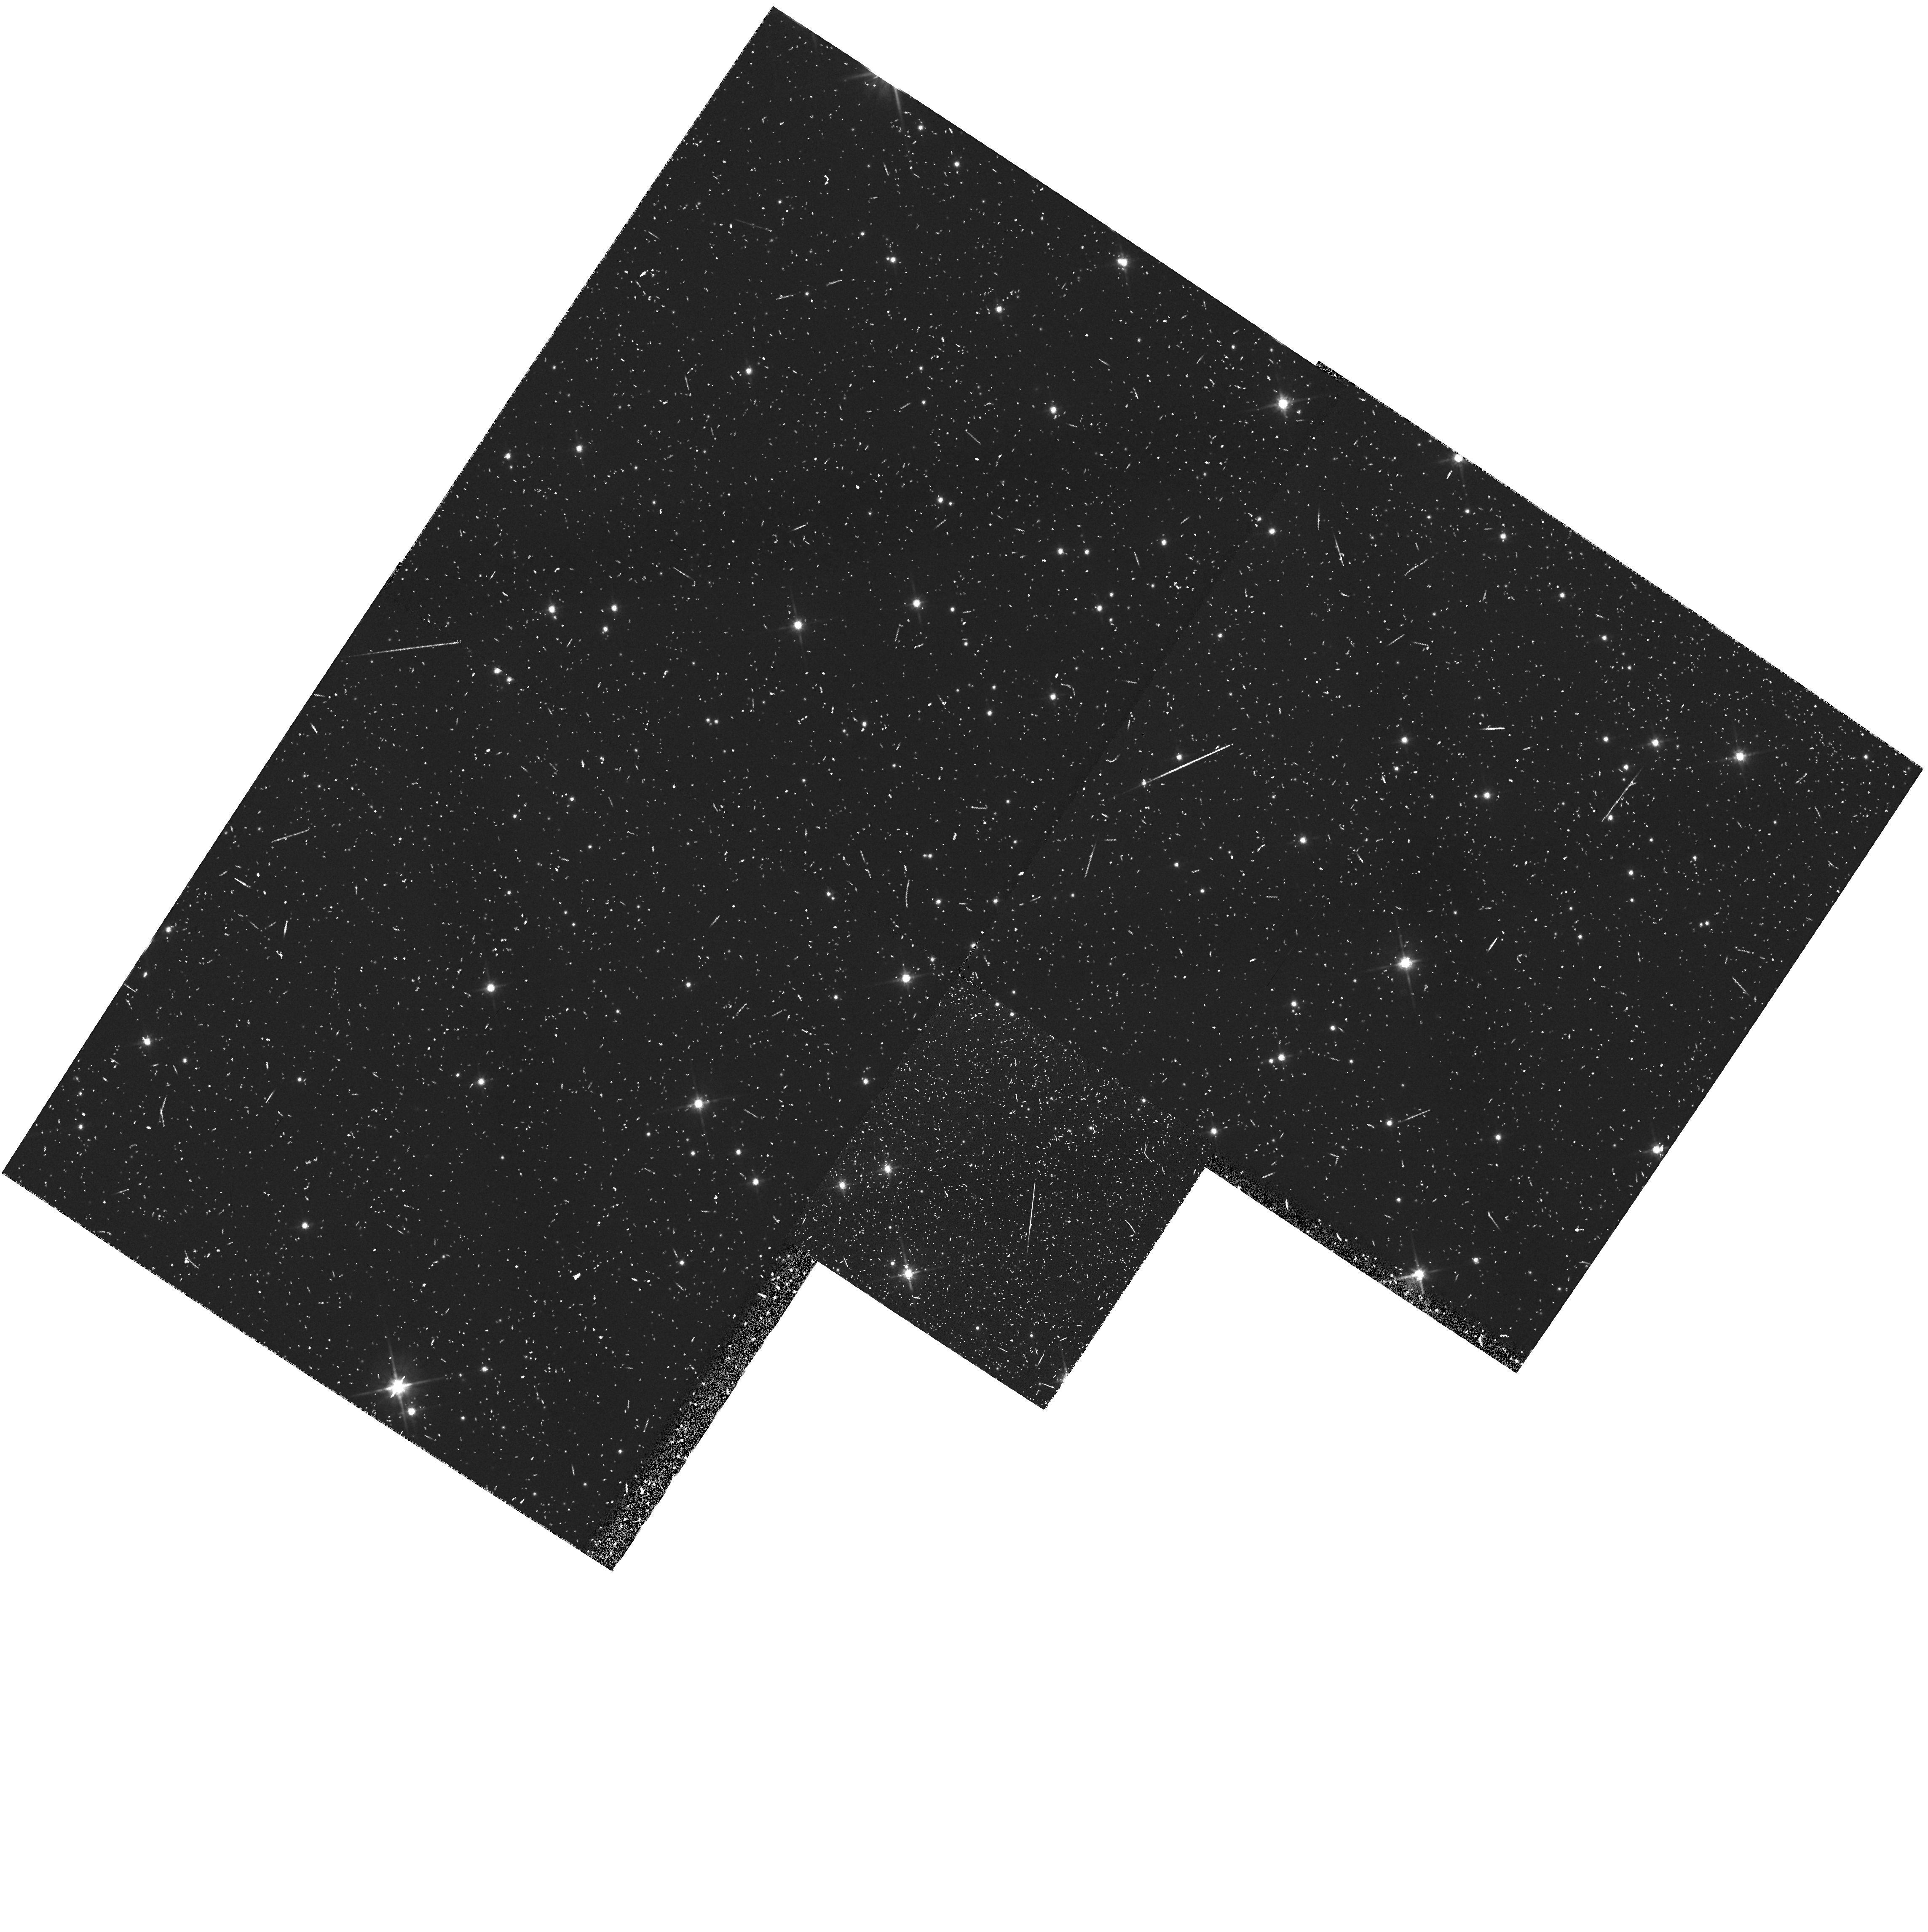
Target: PARALLEL-FIELD
Instrument: WFPC2/PC
Filter: F814W
Exposure: 20 min
Observation ID: hst_5092_67_wfpc2_pc_f814w_u28067

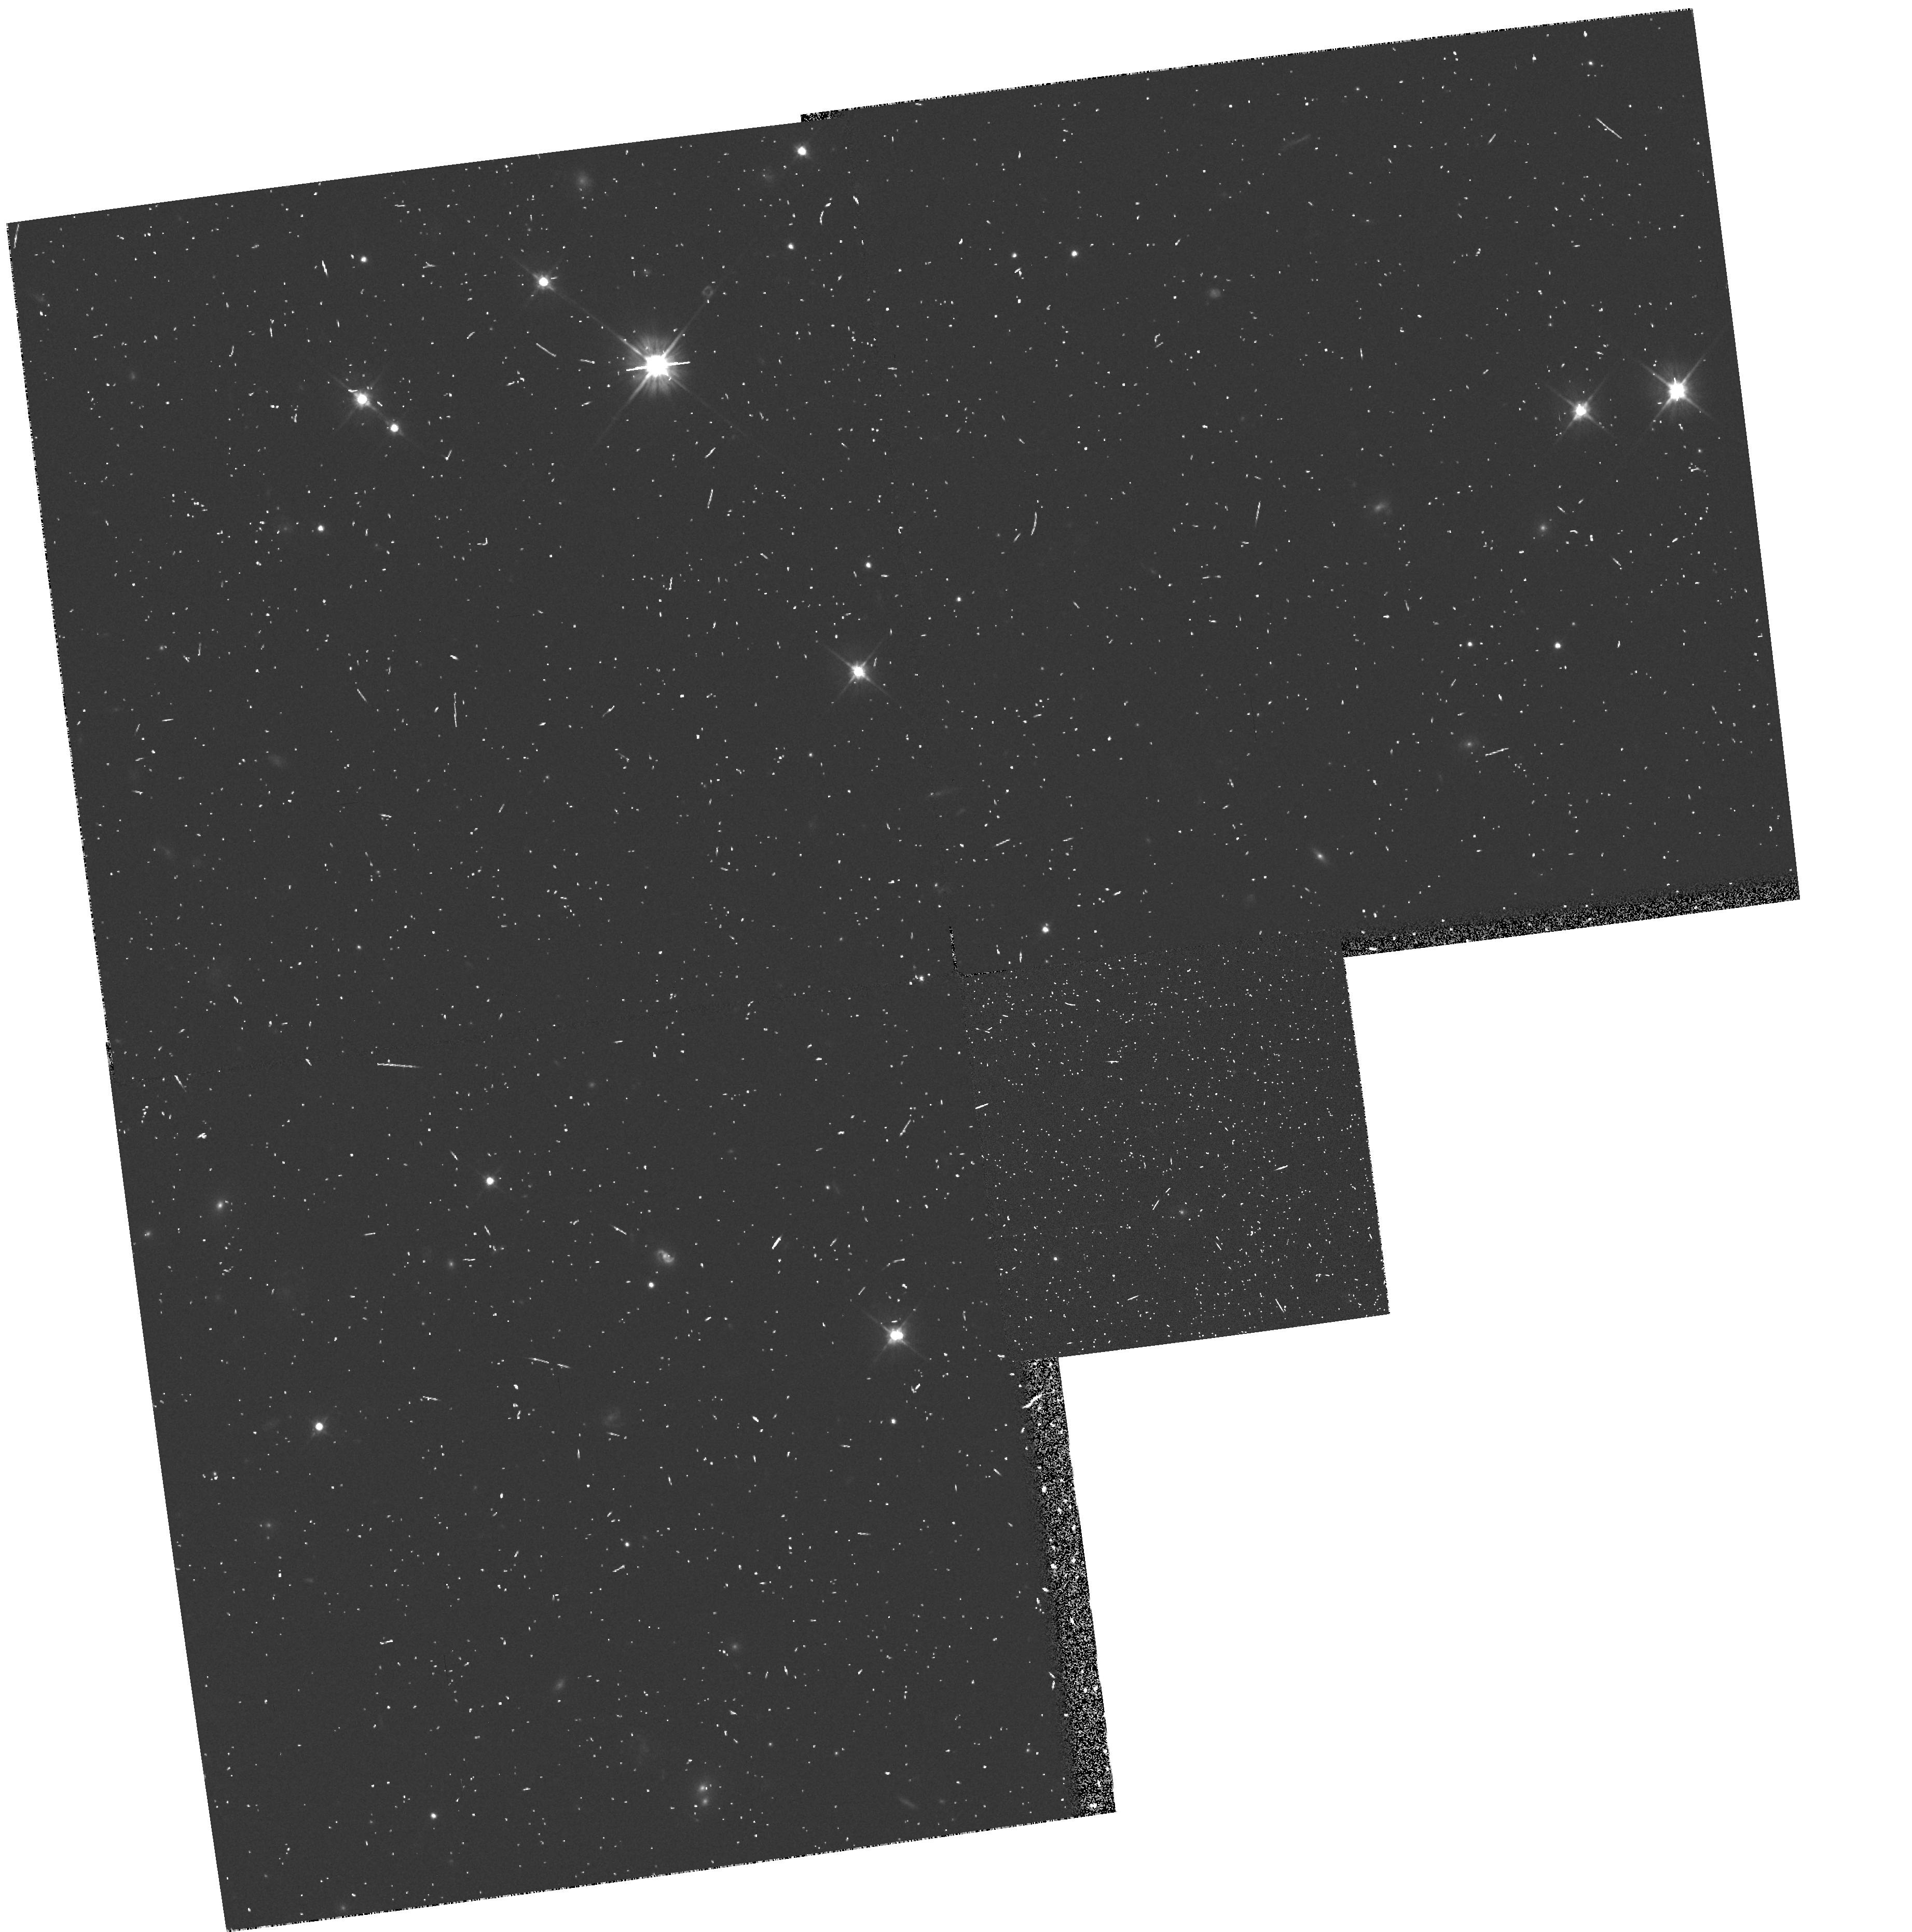
Target: PARALLEL-FIELD
Instrument: WFPC2/PC
Filter: F606W
Exposure: 10 min
Observation ID: hst_5092_3f_wfpc2_pc_f606w_u2803f

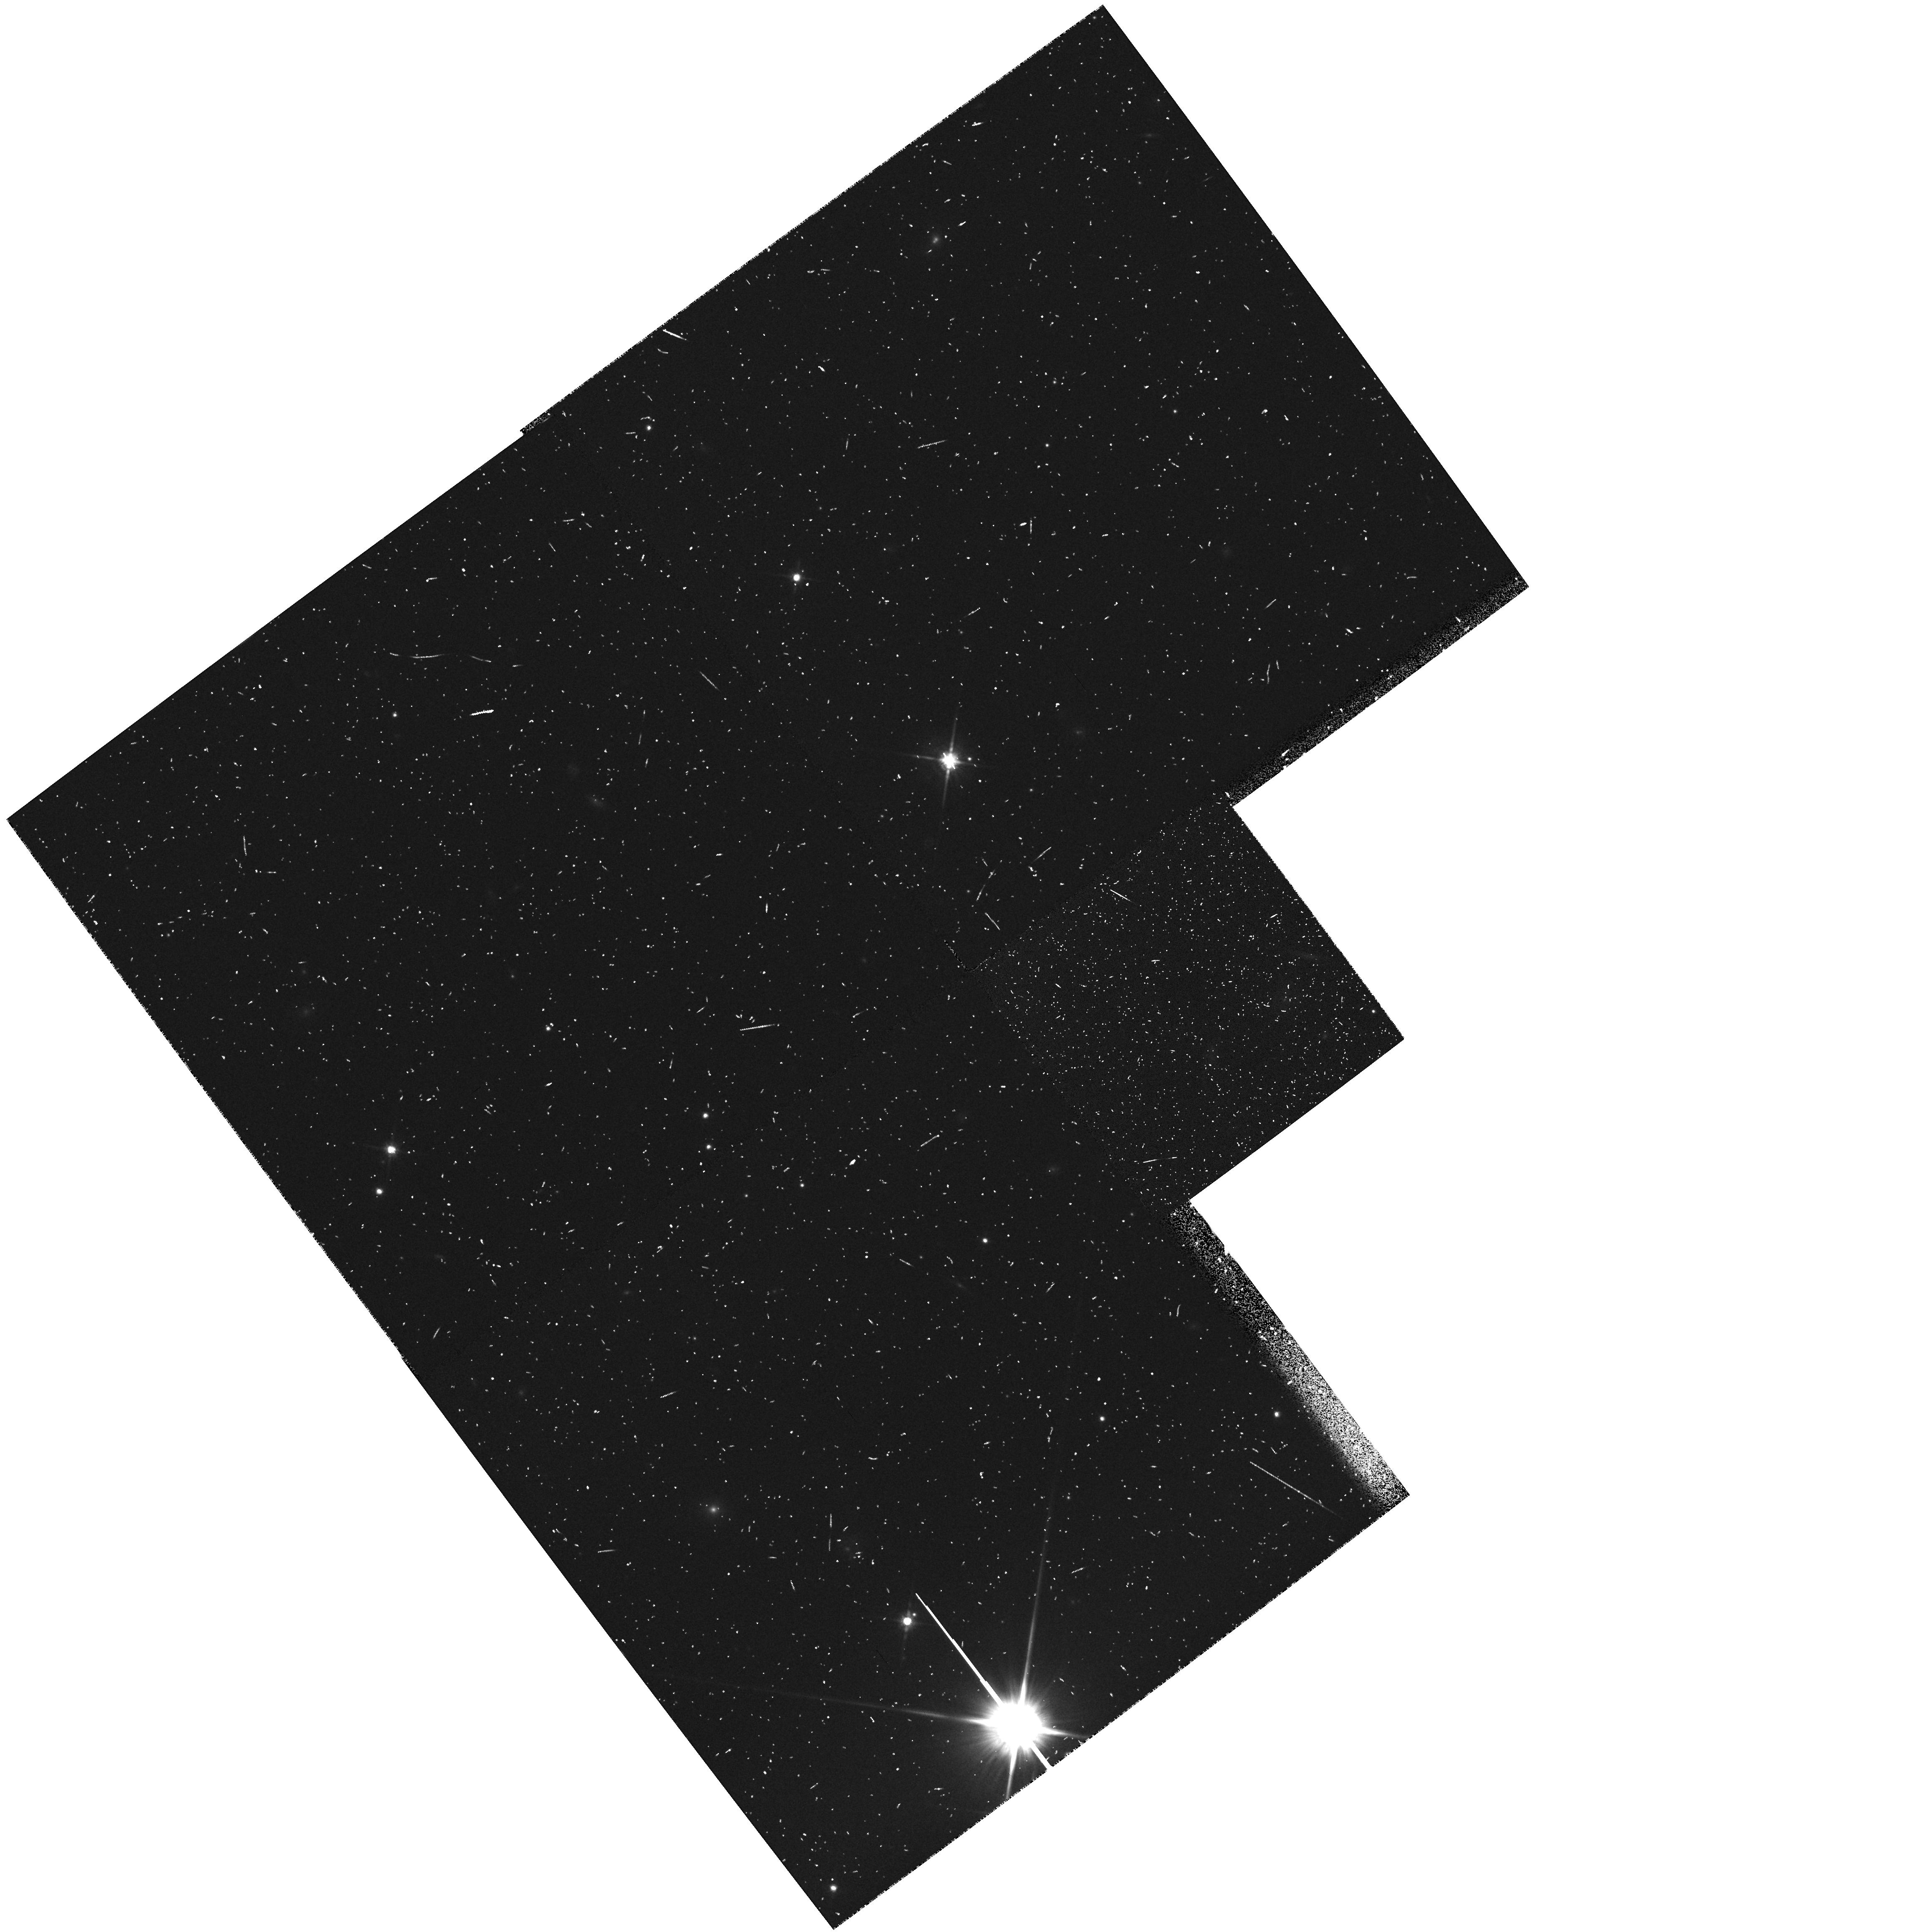
Target: PARALLEL-FIELD
Instrument: WFPC2/PC
Filter: F814W
Exposure: 13 min
Observation ID: hst_5092_4n_wfpc2_pc_f814w_u2804n

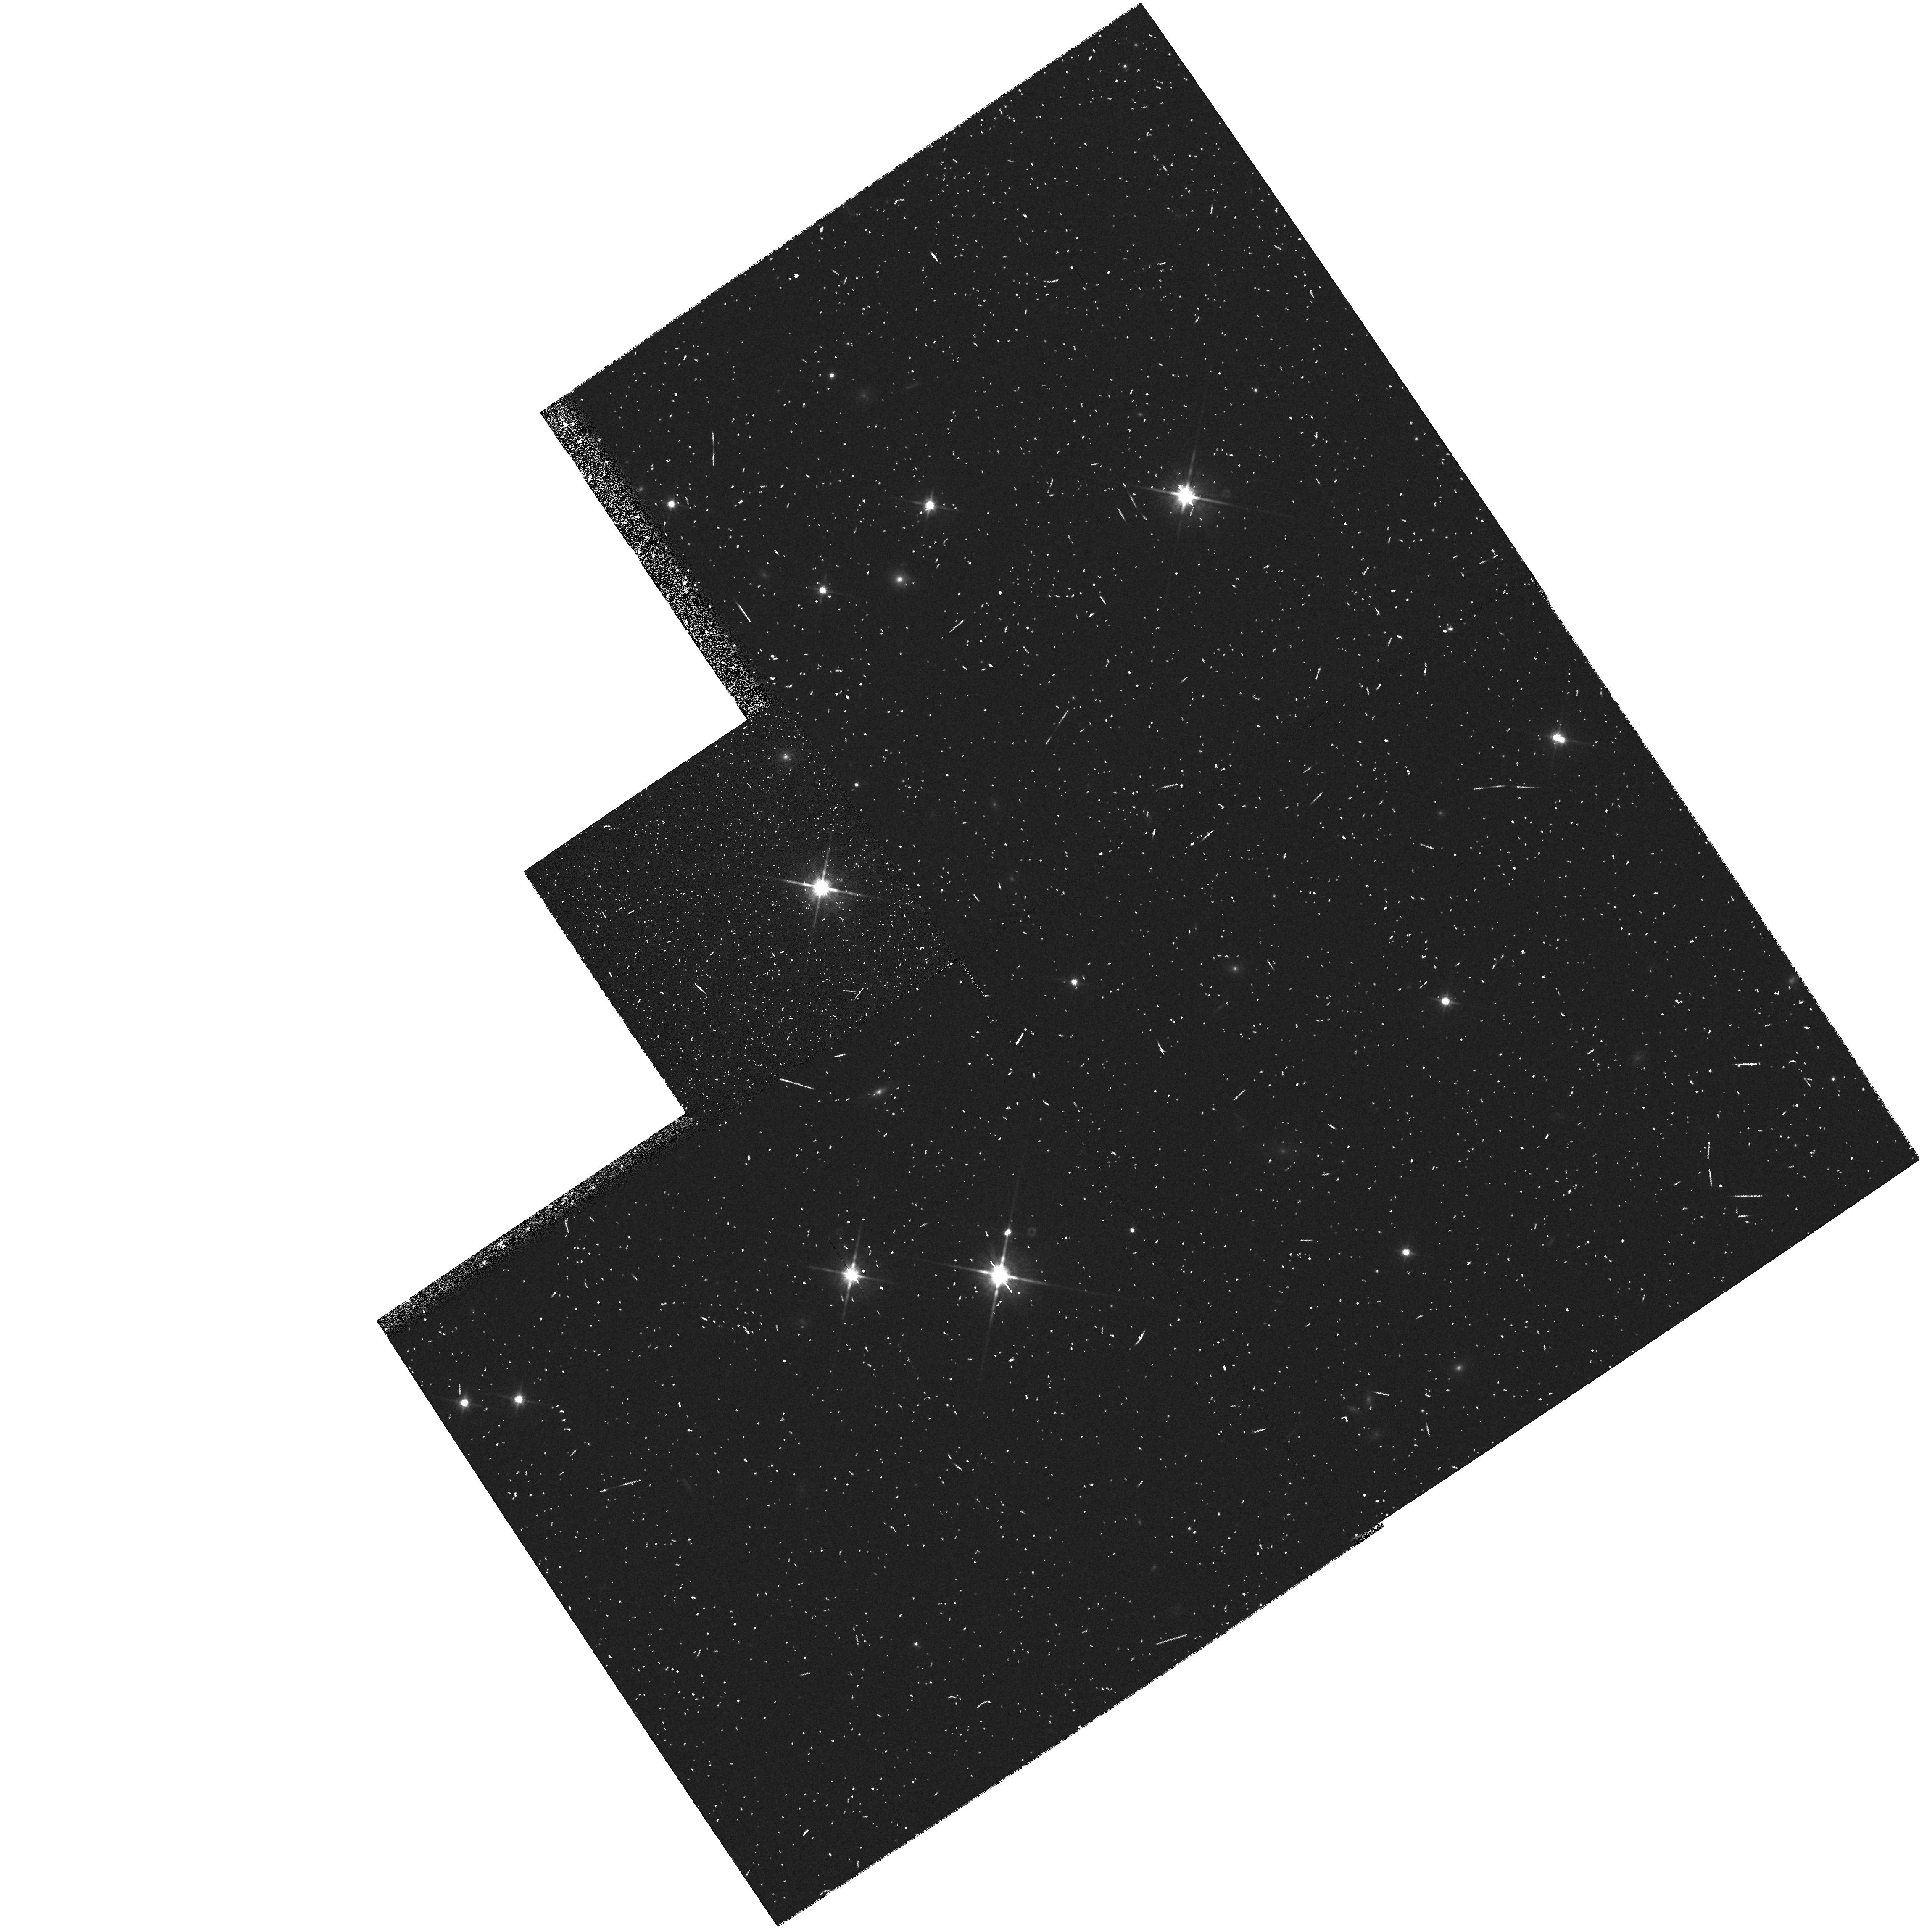
Target: PARALLEL-FIELD
Instrument: WFPC2/PC
Filter: F814W
Exposure: 12 min
Observation ID: hst_5092_44_wfpc2_pc_f814w_u28044

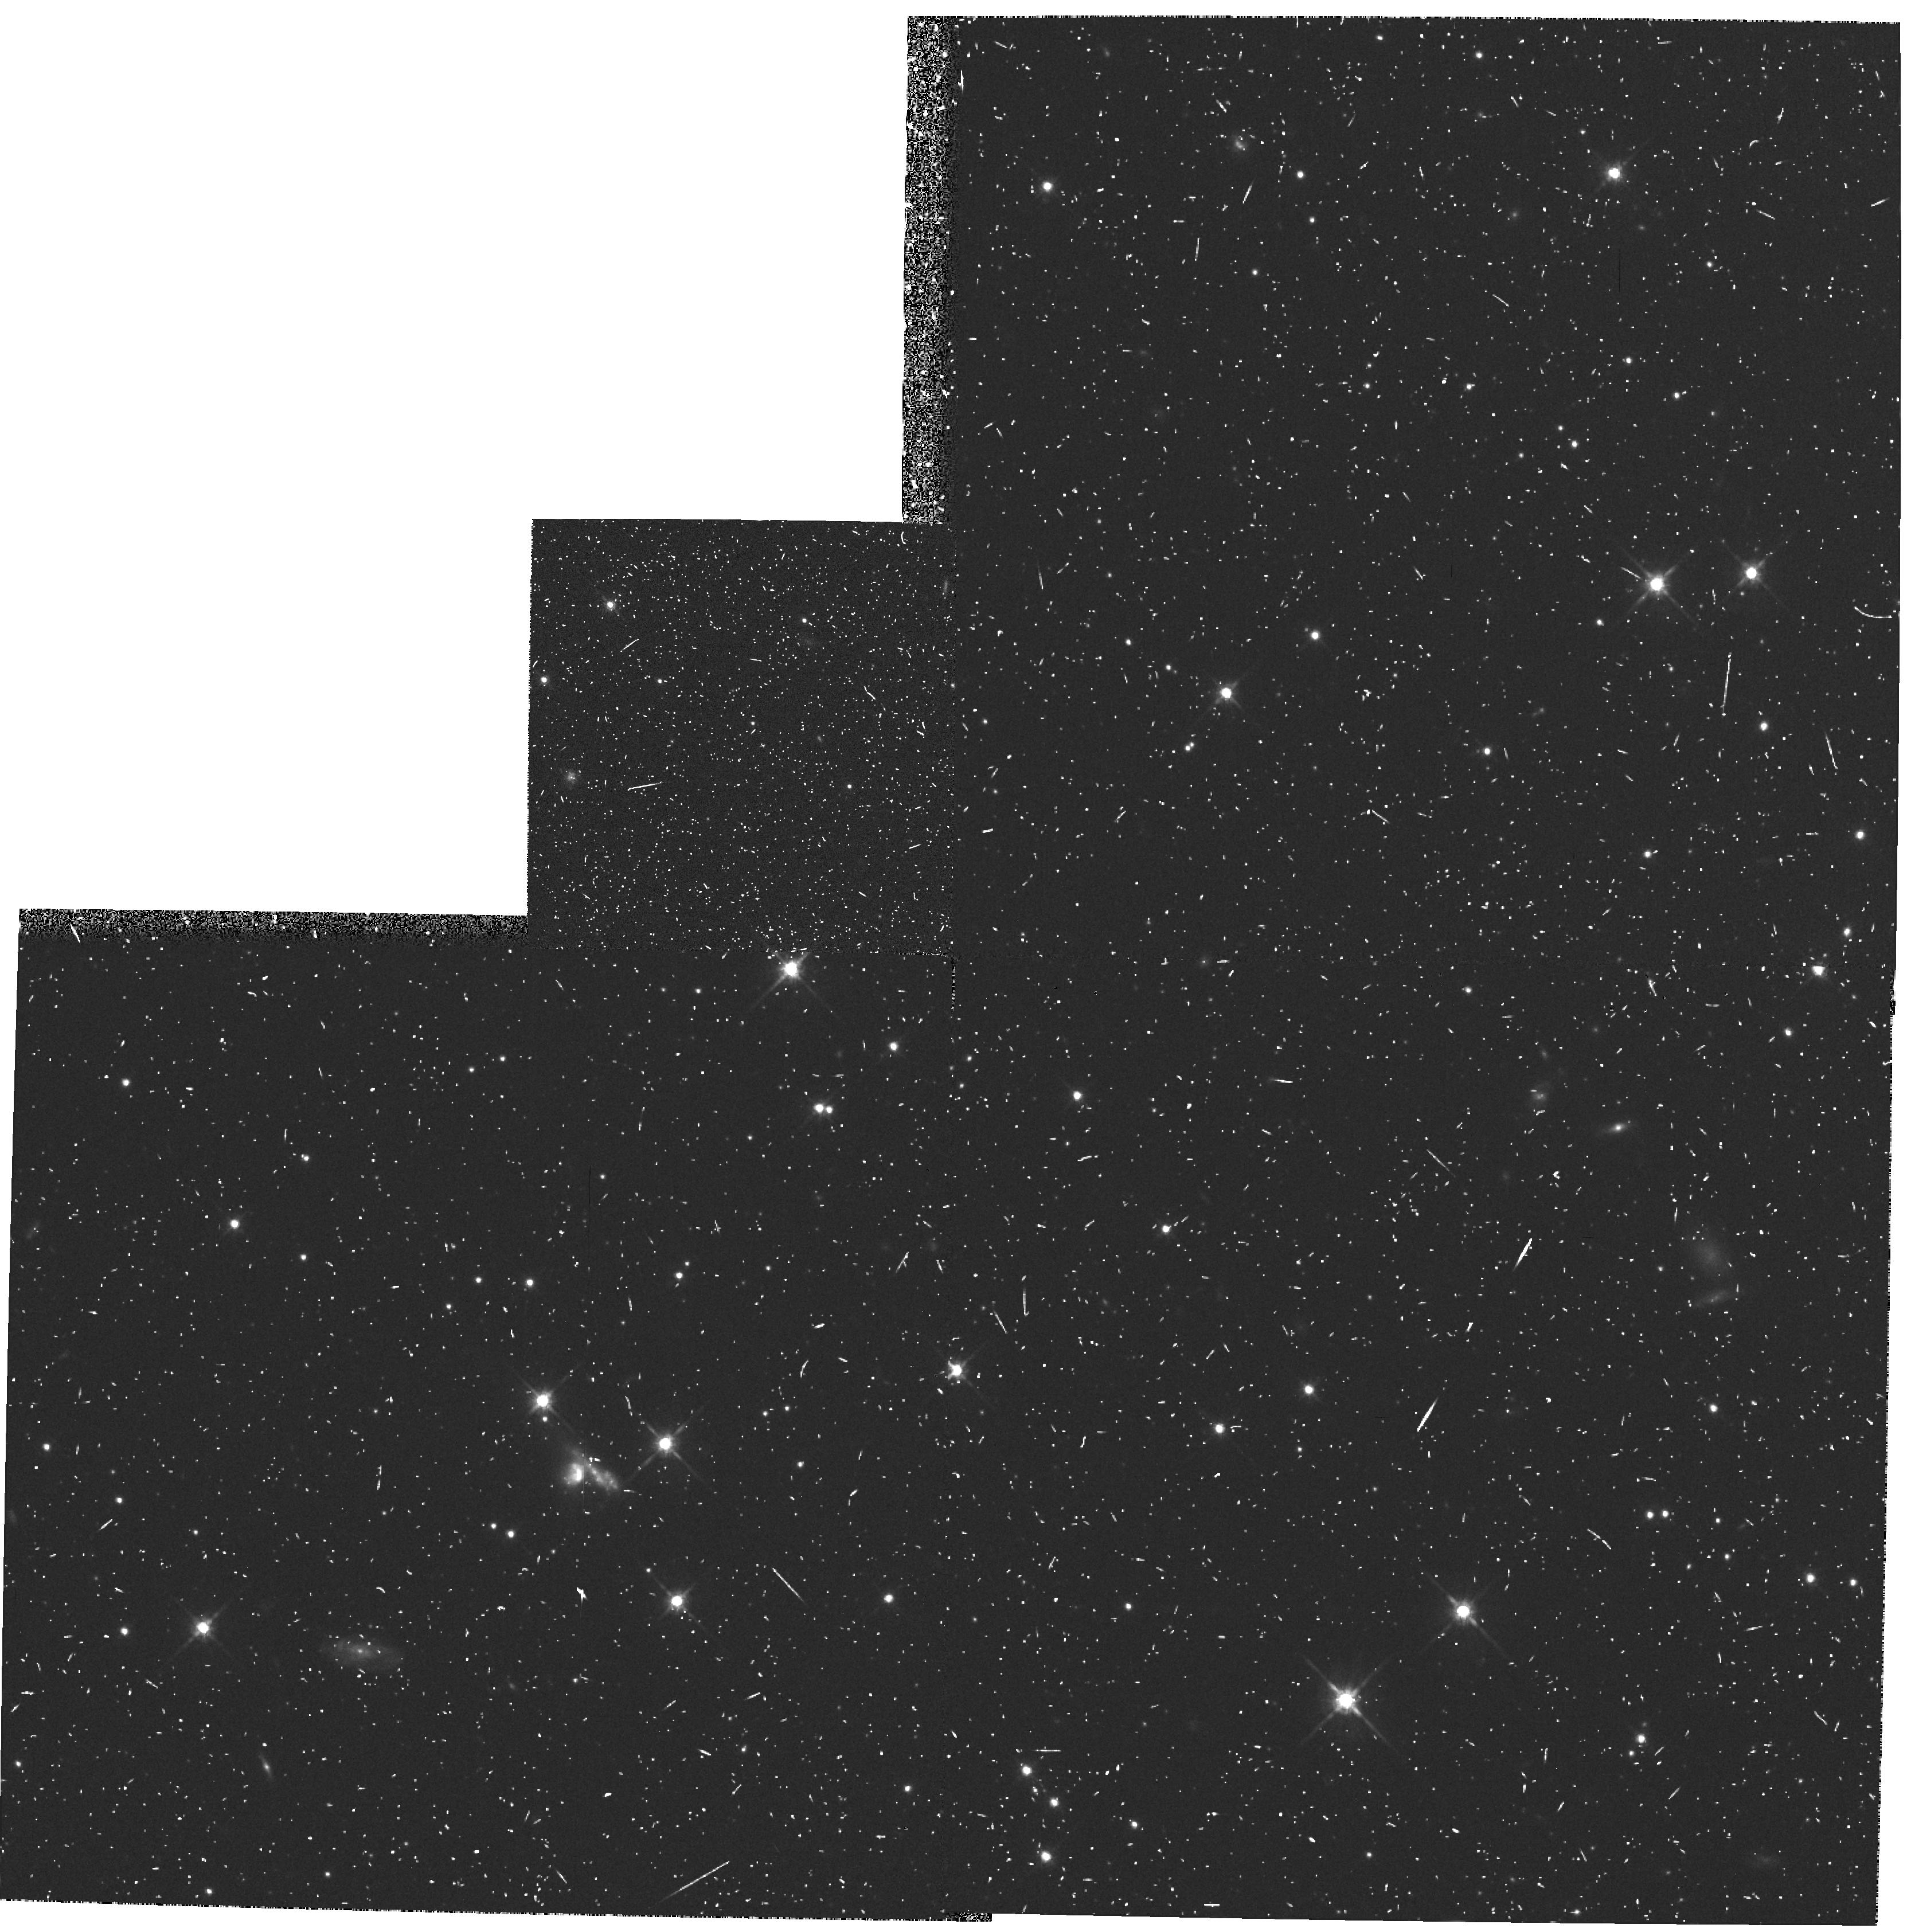
Target: PARALLEL-FIELD
Instrument: WFPC2/PC
Filter: F814W
Exposure: 20 min
Observation ID: hst_5092_65_wfpc2_pc_f814w_u28065

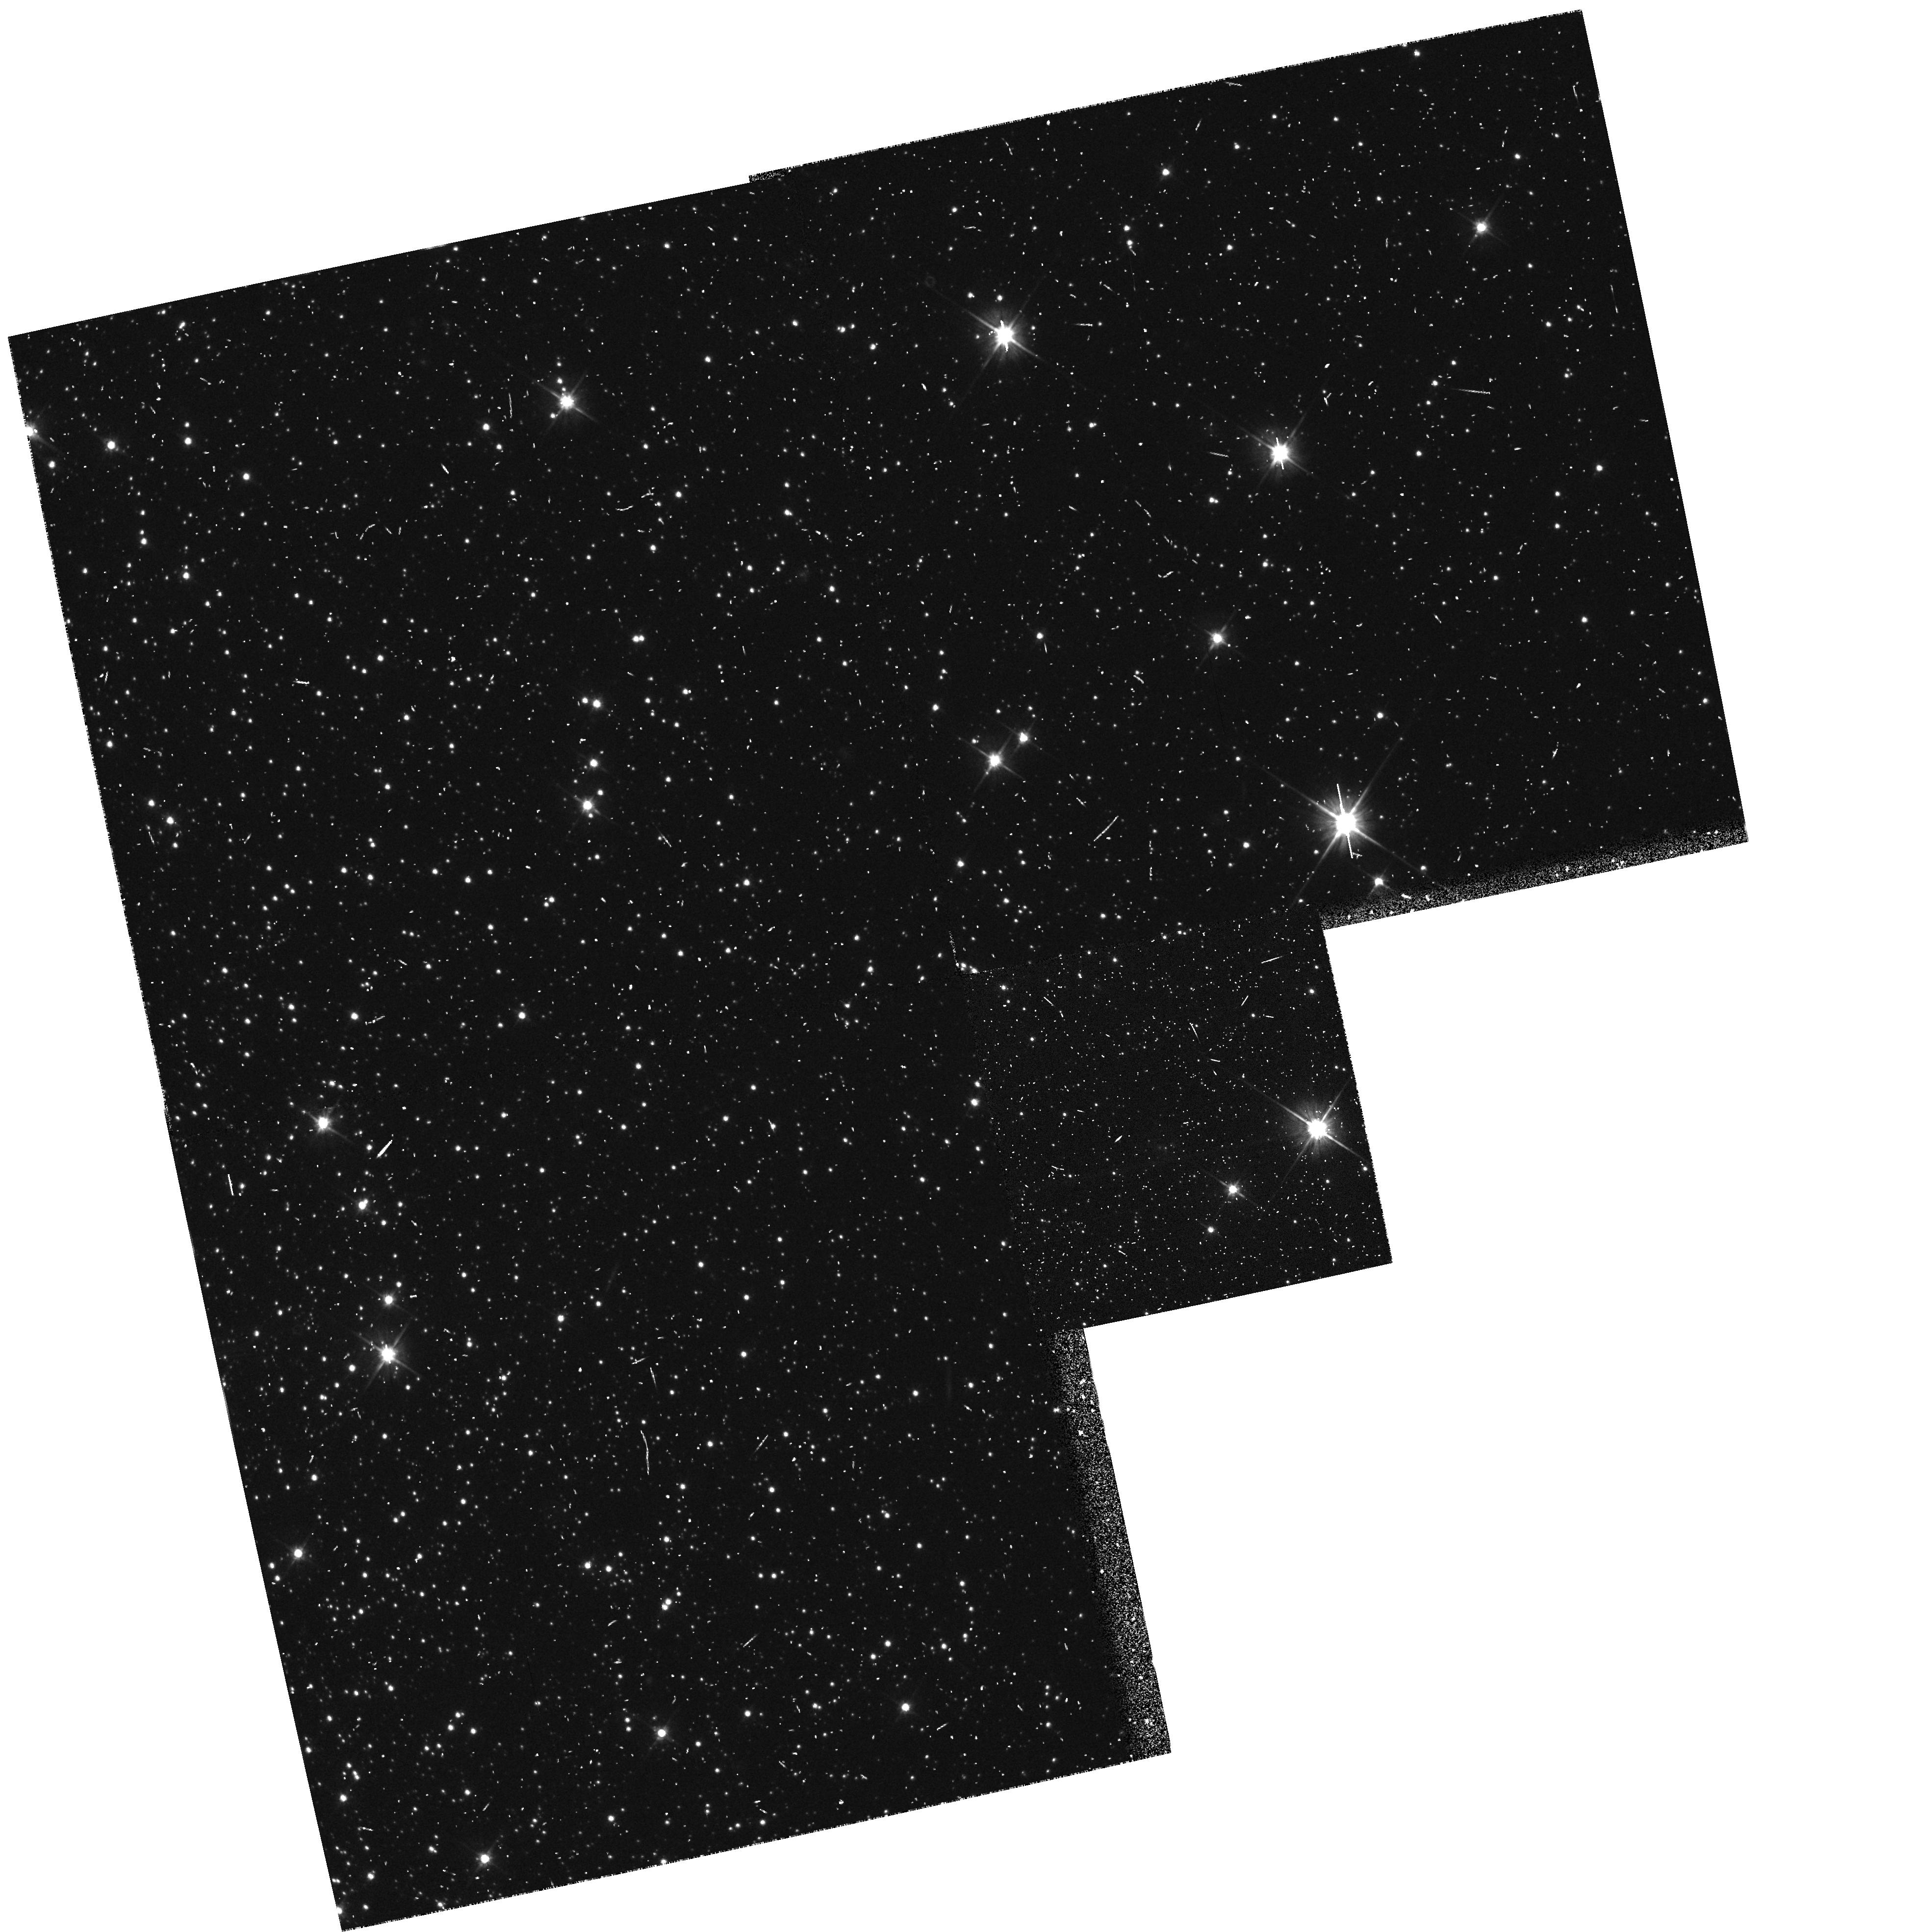
Target: PARALLEL-FIELD
Instrument: WFPC2/PC
Filter: F606W
Exposure: 6 min
Observation ID: hst_5092_1h_wfpc2_pc_f606w_u2801h

GTO LOW LATITUDE PARALLEL PROGRAM - CYCLE 4 (PI: Groth, Edward J.)

The parallel program described here provides a random sample of low latitude fields which will allow study of the luminosity function of very low mass stars, mass loss from late type giants and pre-main sequence stars, and visual binaries with sub-arc second separations. This is a continuation of proposal 4848 into cycle 4. It is more or less identical except cycle 3 => cycle 4